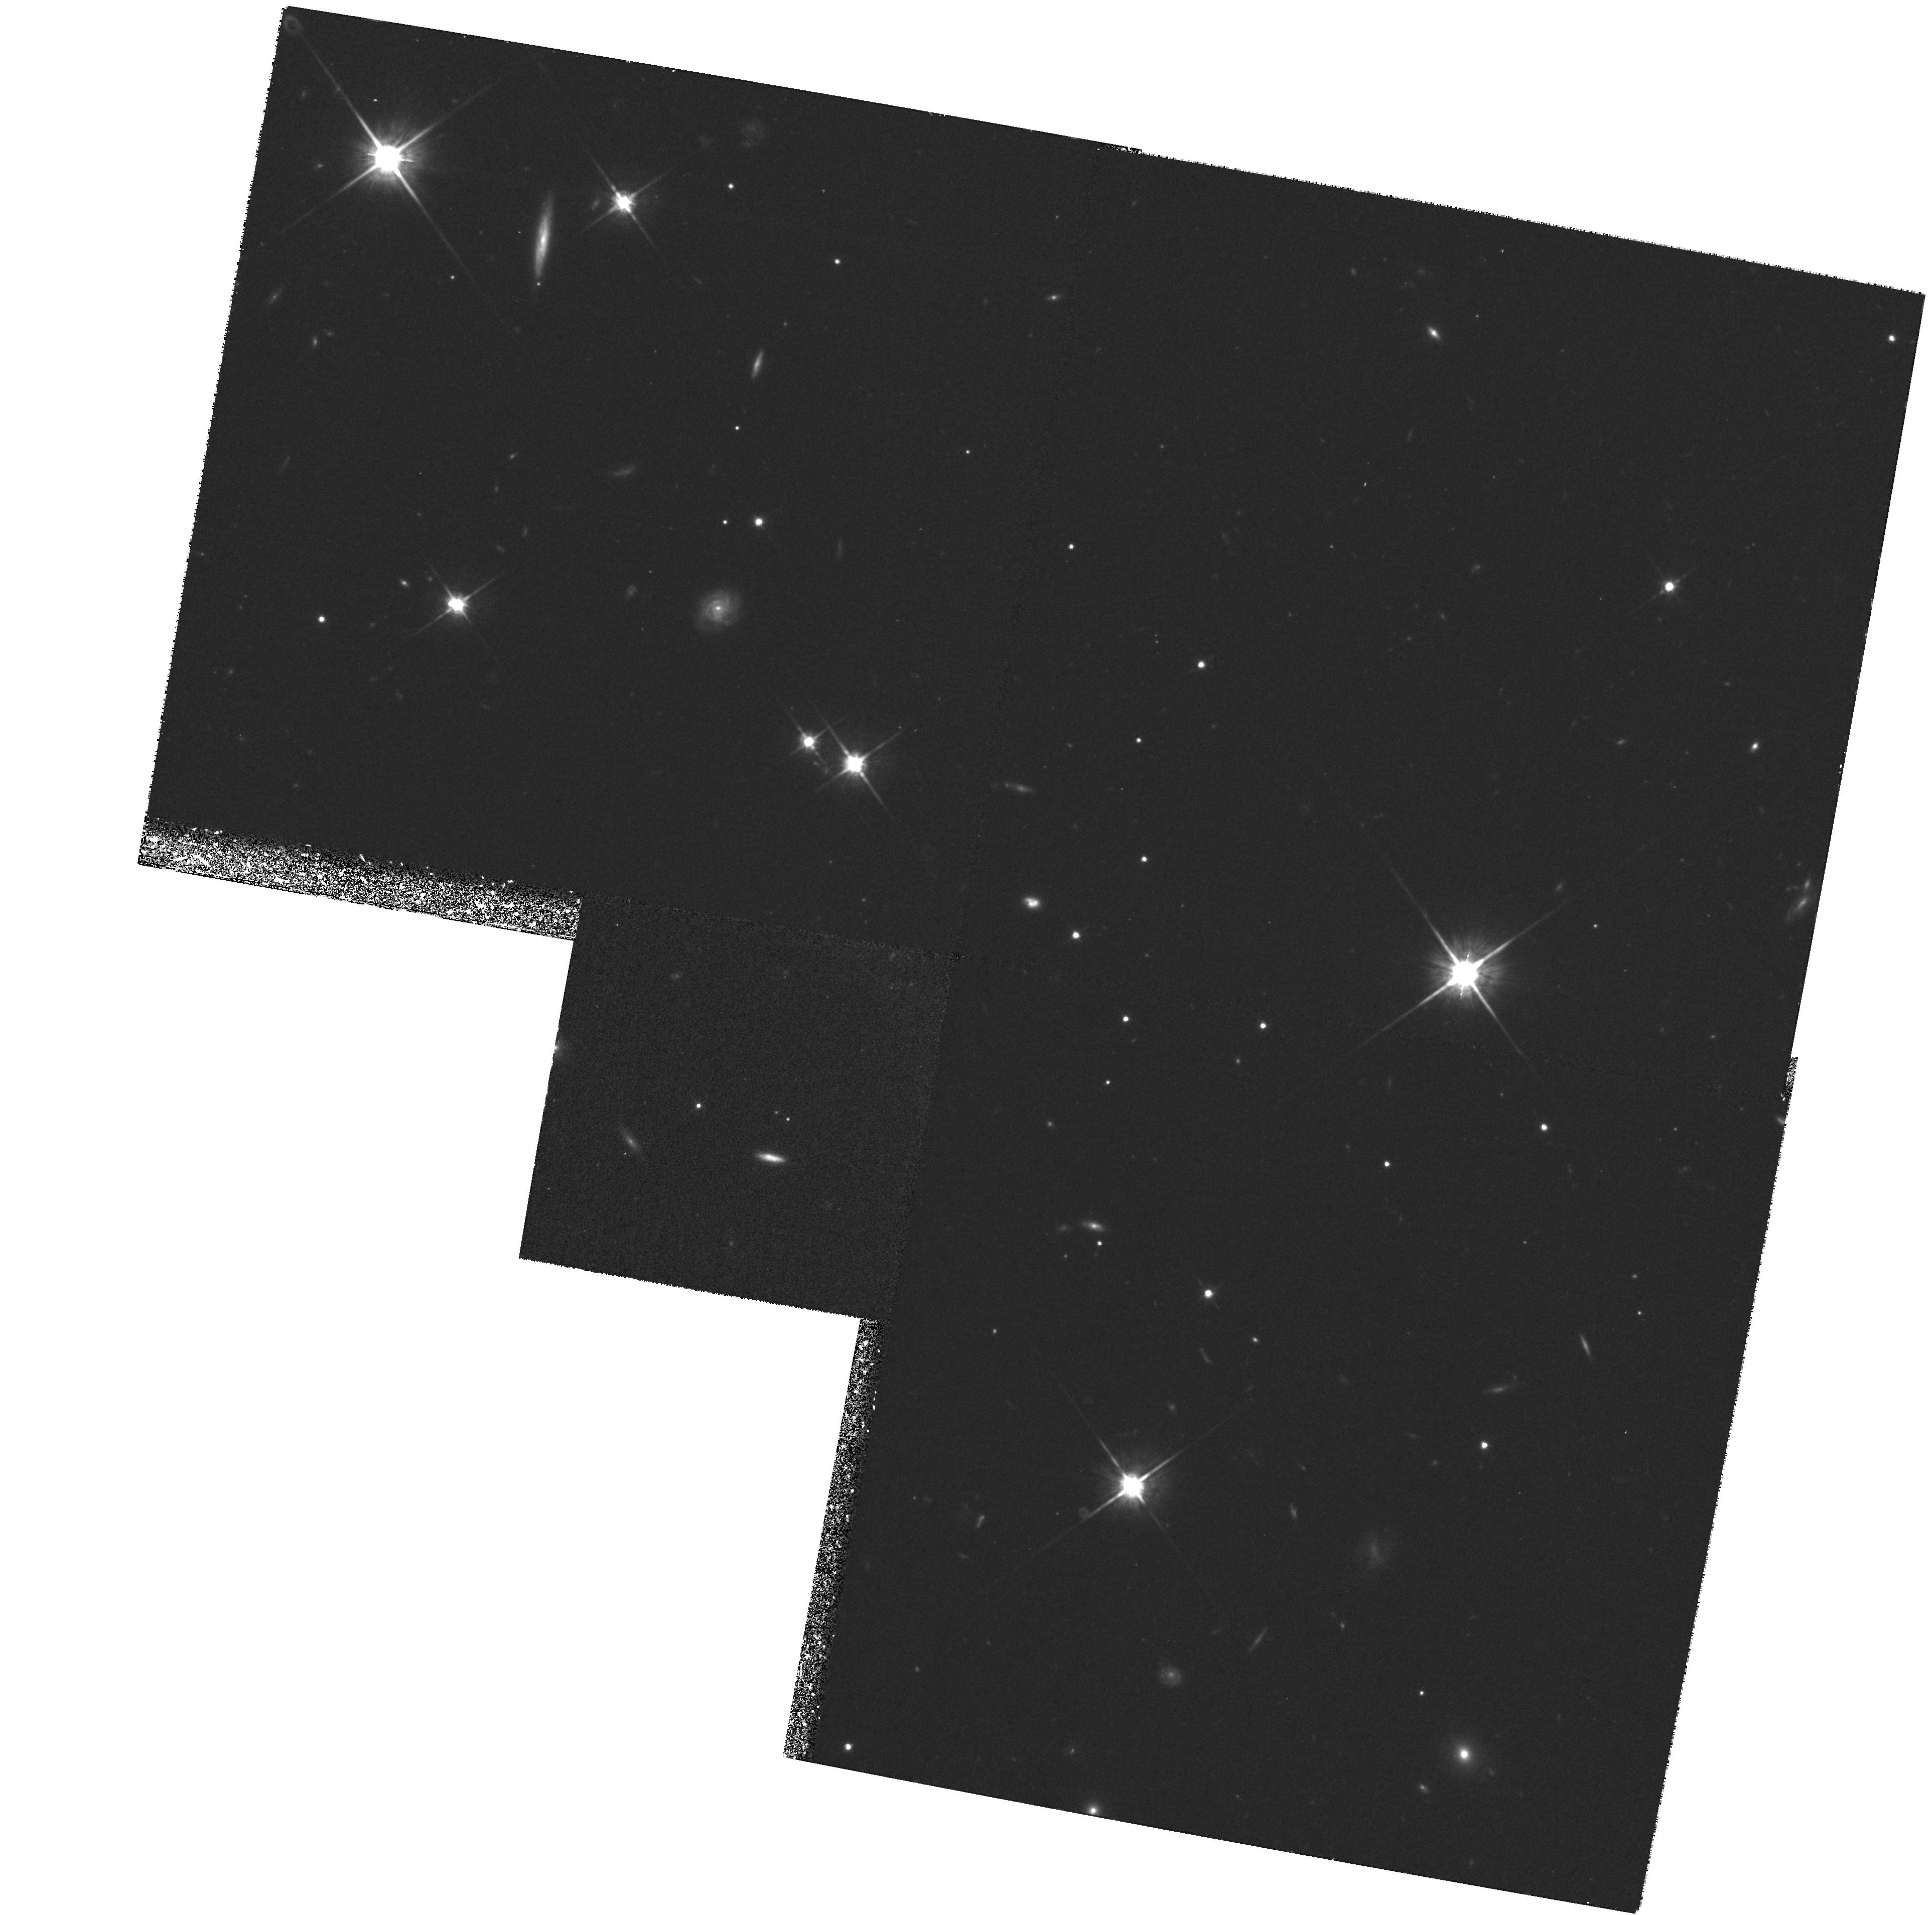
Target: 53W091
Instrument: WFPC2/PC
Filter: F814W
Exposure: 1.5 h
Observation ID: hst_7280_04_wfpc2_pc_f814w_u45x04

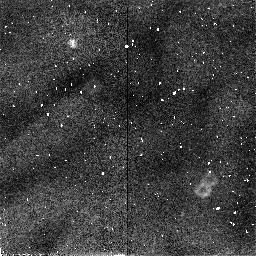
Target: 53W069
Instrument: NICMOS/NIC2
Filter: F110W
Exposure: 34 min
Observation ID: n45x02010

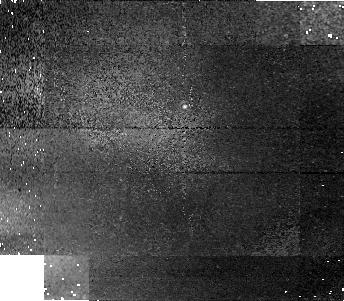
Target: 53W091
Instrument: NICMOS/NIC1
Filter: F160W
Exposure: 43 min
Observation ID: n45x03050

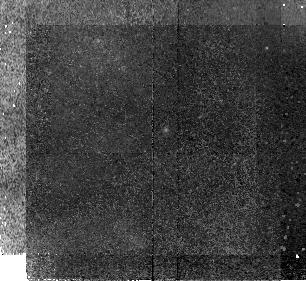
Target: 53W069
Instrument: NICMOS/NIC2
Filter: F110W
Exposure: 43 min
Observation ID: n45x01030

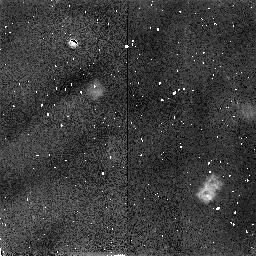
Target: 53W069
Instrument: NICMOS/NIC2
Filter: F160W
Exposure: 34 min
Observation ID: n45x02020

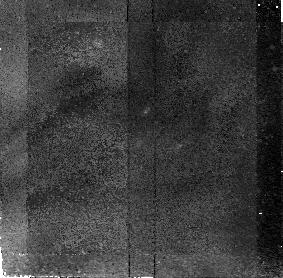
Target: 53W091
Instrument: NICMOS/NIC2
Filter: F110W
Exposure: 34 min
Observation ID: n45x03010

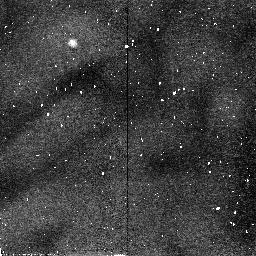
Target: 53W091
Instrument: NICMOS/NIC2
Filter: F110W
Exposure: 34 min
Observation ID: n45x04010

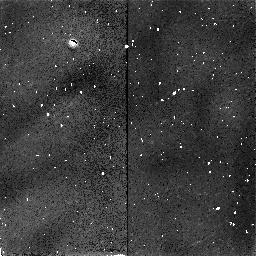
Target: 53W091
Instrument: NICMOS/NIC2
Filter: F160W
Exposure: 34 min
Observation ID: n45x04020

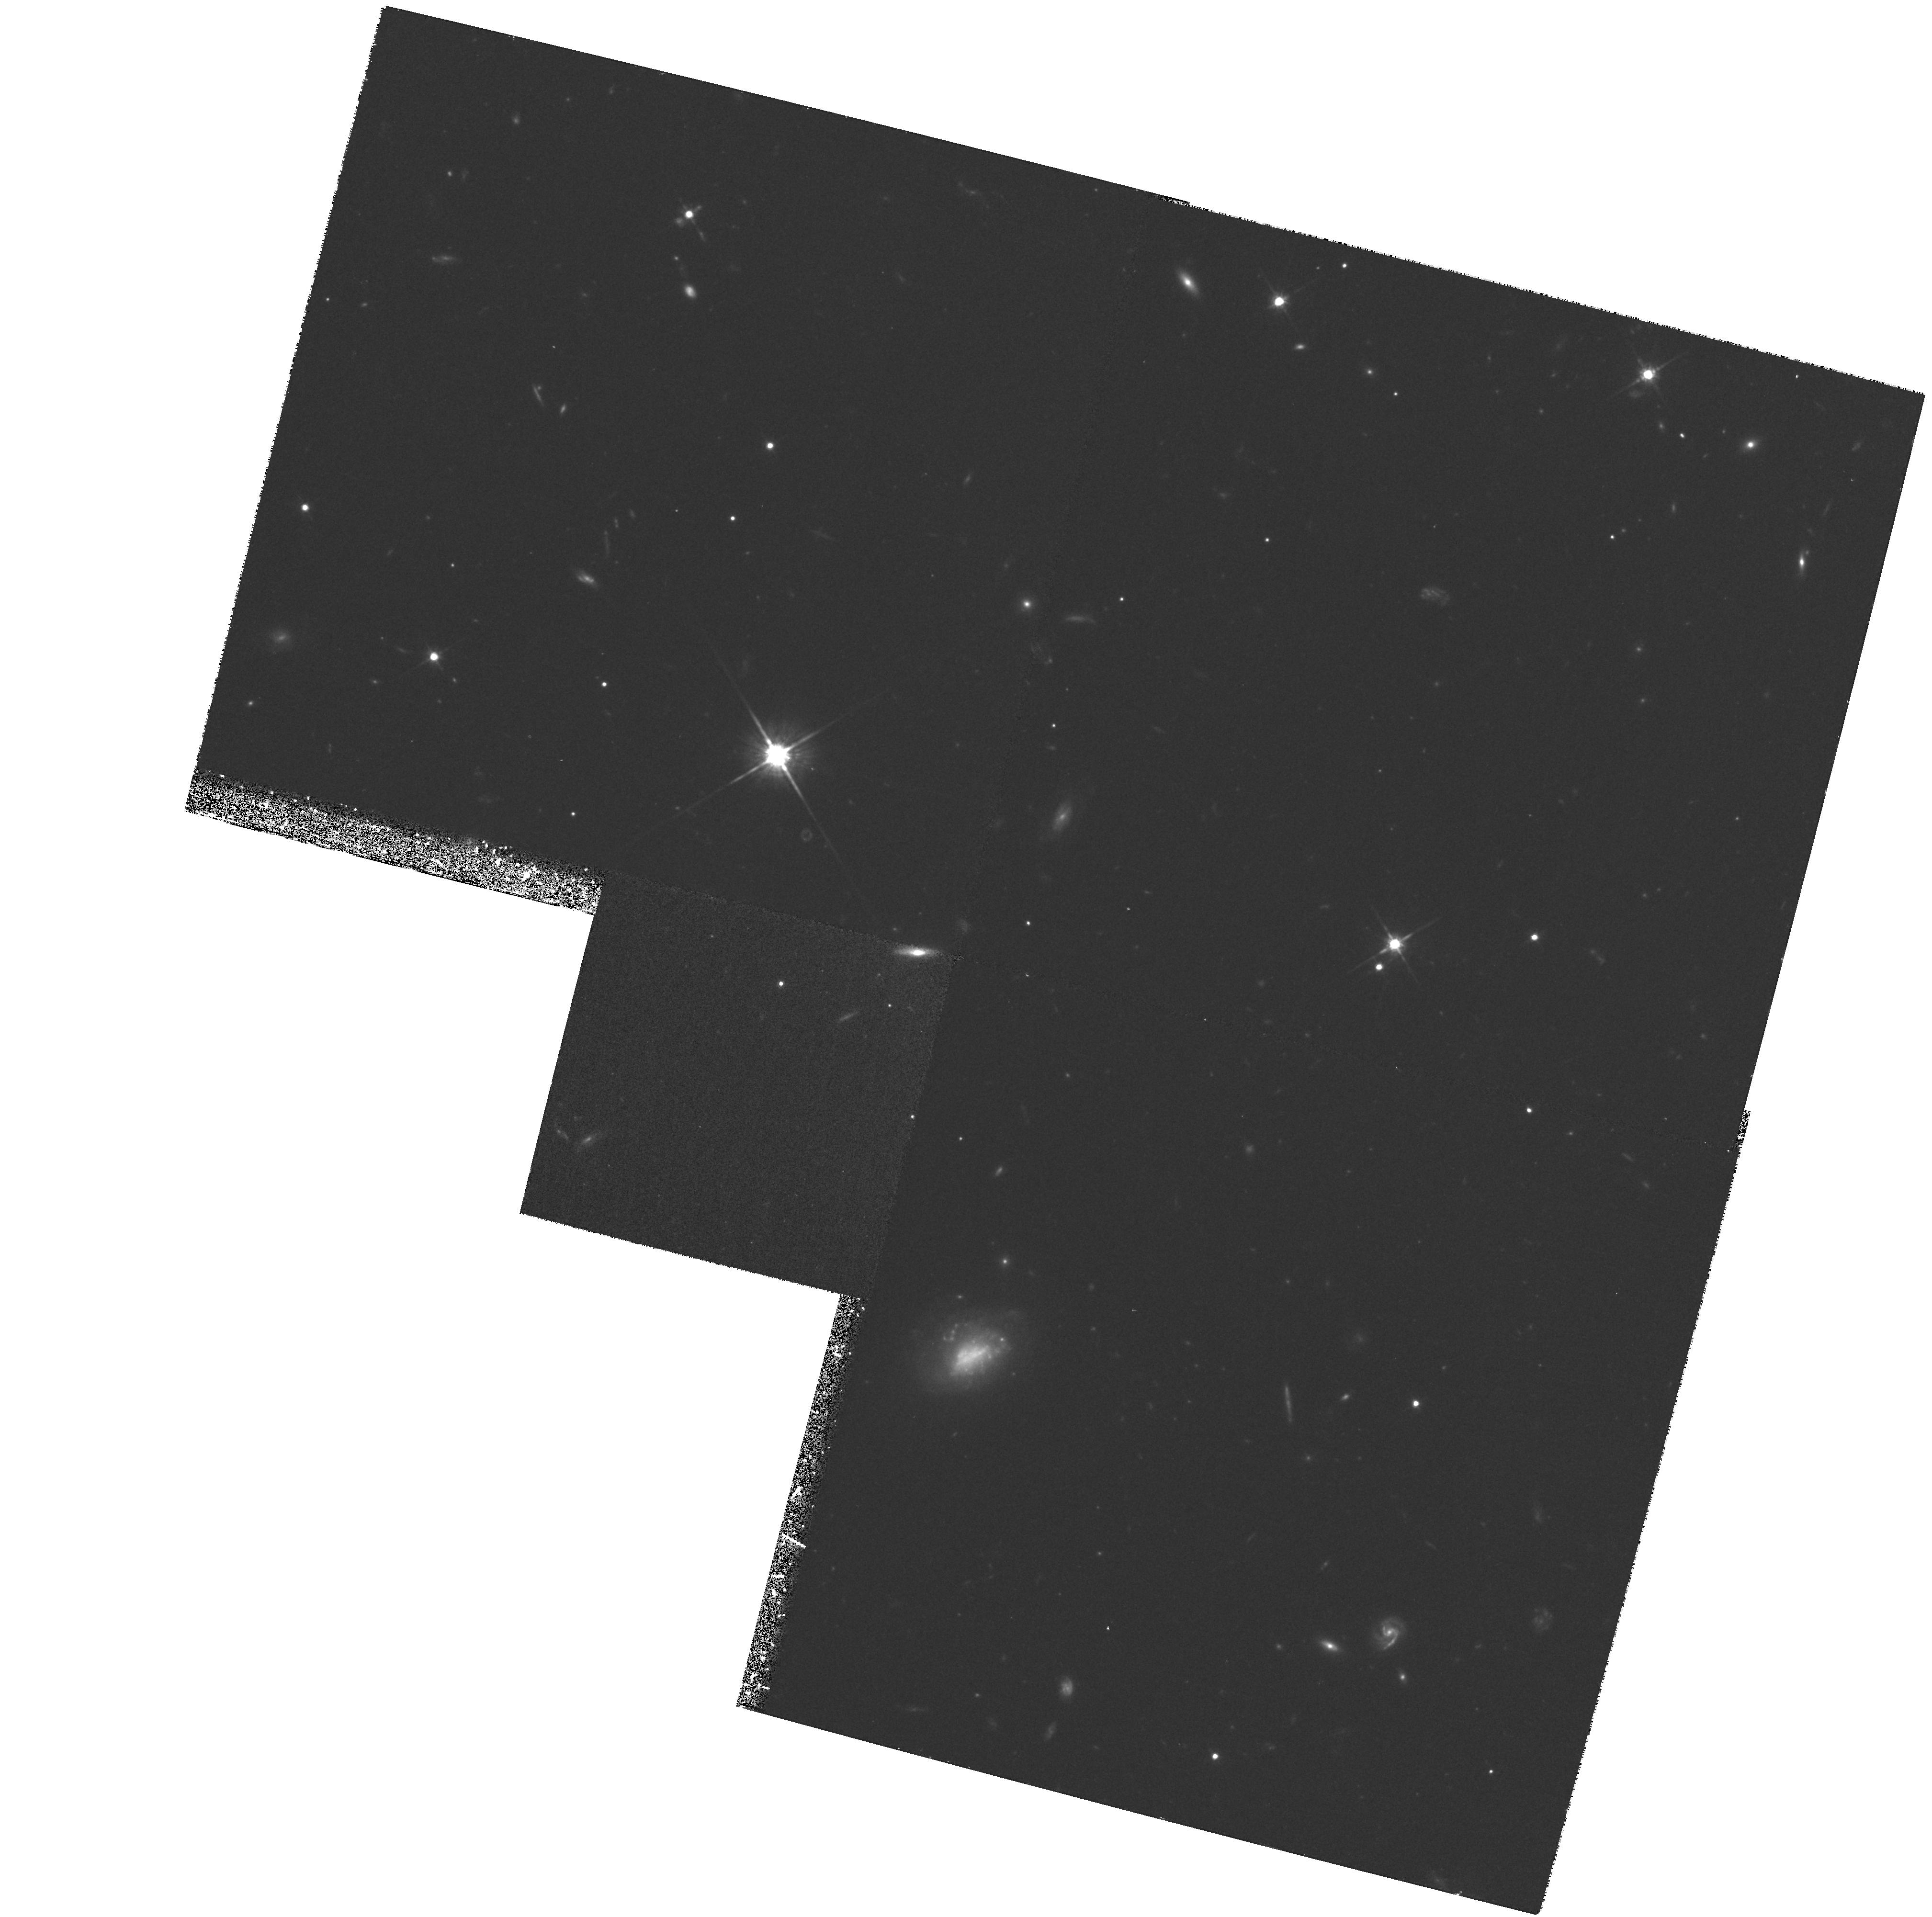
Target: 53W069
Instrument: WFPC2/PC
Filter: F814W
Exposure: 1.4 h
Observation ID: hst_7280_02_wfpc2_pc_f814w_u45x02

Structures and colours of the oldest galaxies at redshift 1.5 (PI: Peacock, John)

This proposal is to measure the detailed image structure of the two oldest galaxies presently known at high redshift. The 1-mJy radio galaxies 53W091 and 53W069 have ages of 3.5 Gyr at z=1.55 and 4.5 Gyr at z=1.43, based on rest-frame UV stellar absorption features from Keck LRIS spectra. These are the first high-redshift galaxies for which detailed studies of stellar populations have proved possible. The robust conclusion is that these objects must have formed at z>5, and it is important to understand what kind of galaxies they are. We therefore proposed to image 53W091 and 53W069 in three wavebands, allowing us to map their overall morphology in the rest-frame UV and on either side of the 4000-Angstrom break. If these are passively-evolving precursors of present-day ellipticals, then they should have de Vaucouleurs' profiles and characteristic radial colour gradients. Measuring these parameters would place the galaxies on the fundamental plane and thus measure their masses and metallicities, tying down more precisely their stellar ages. Given an allocation reduced to 9 orbits, we propose now to concentrate on the longer-wavelength imaging.